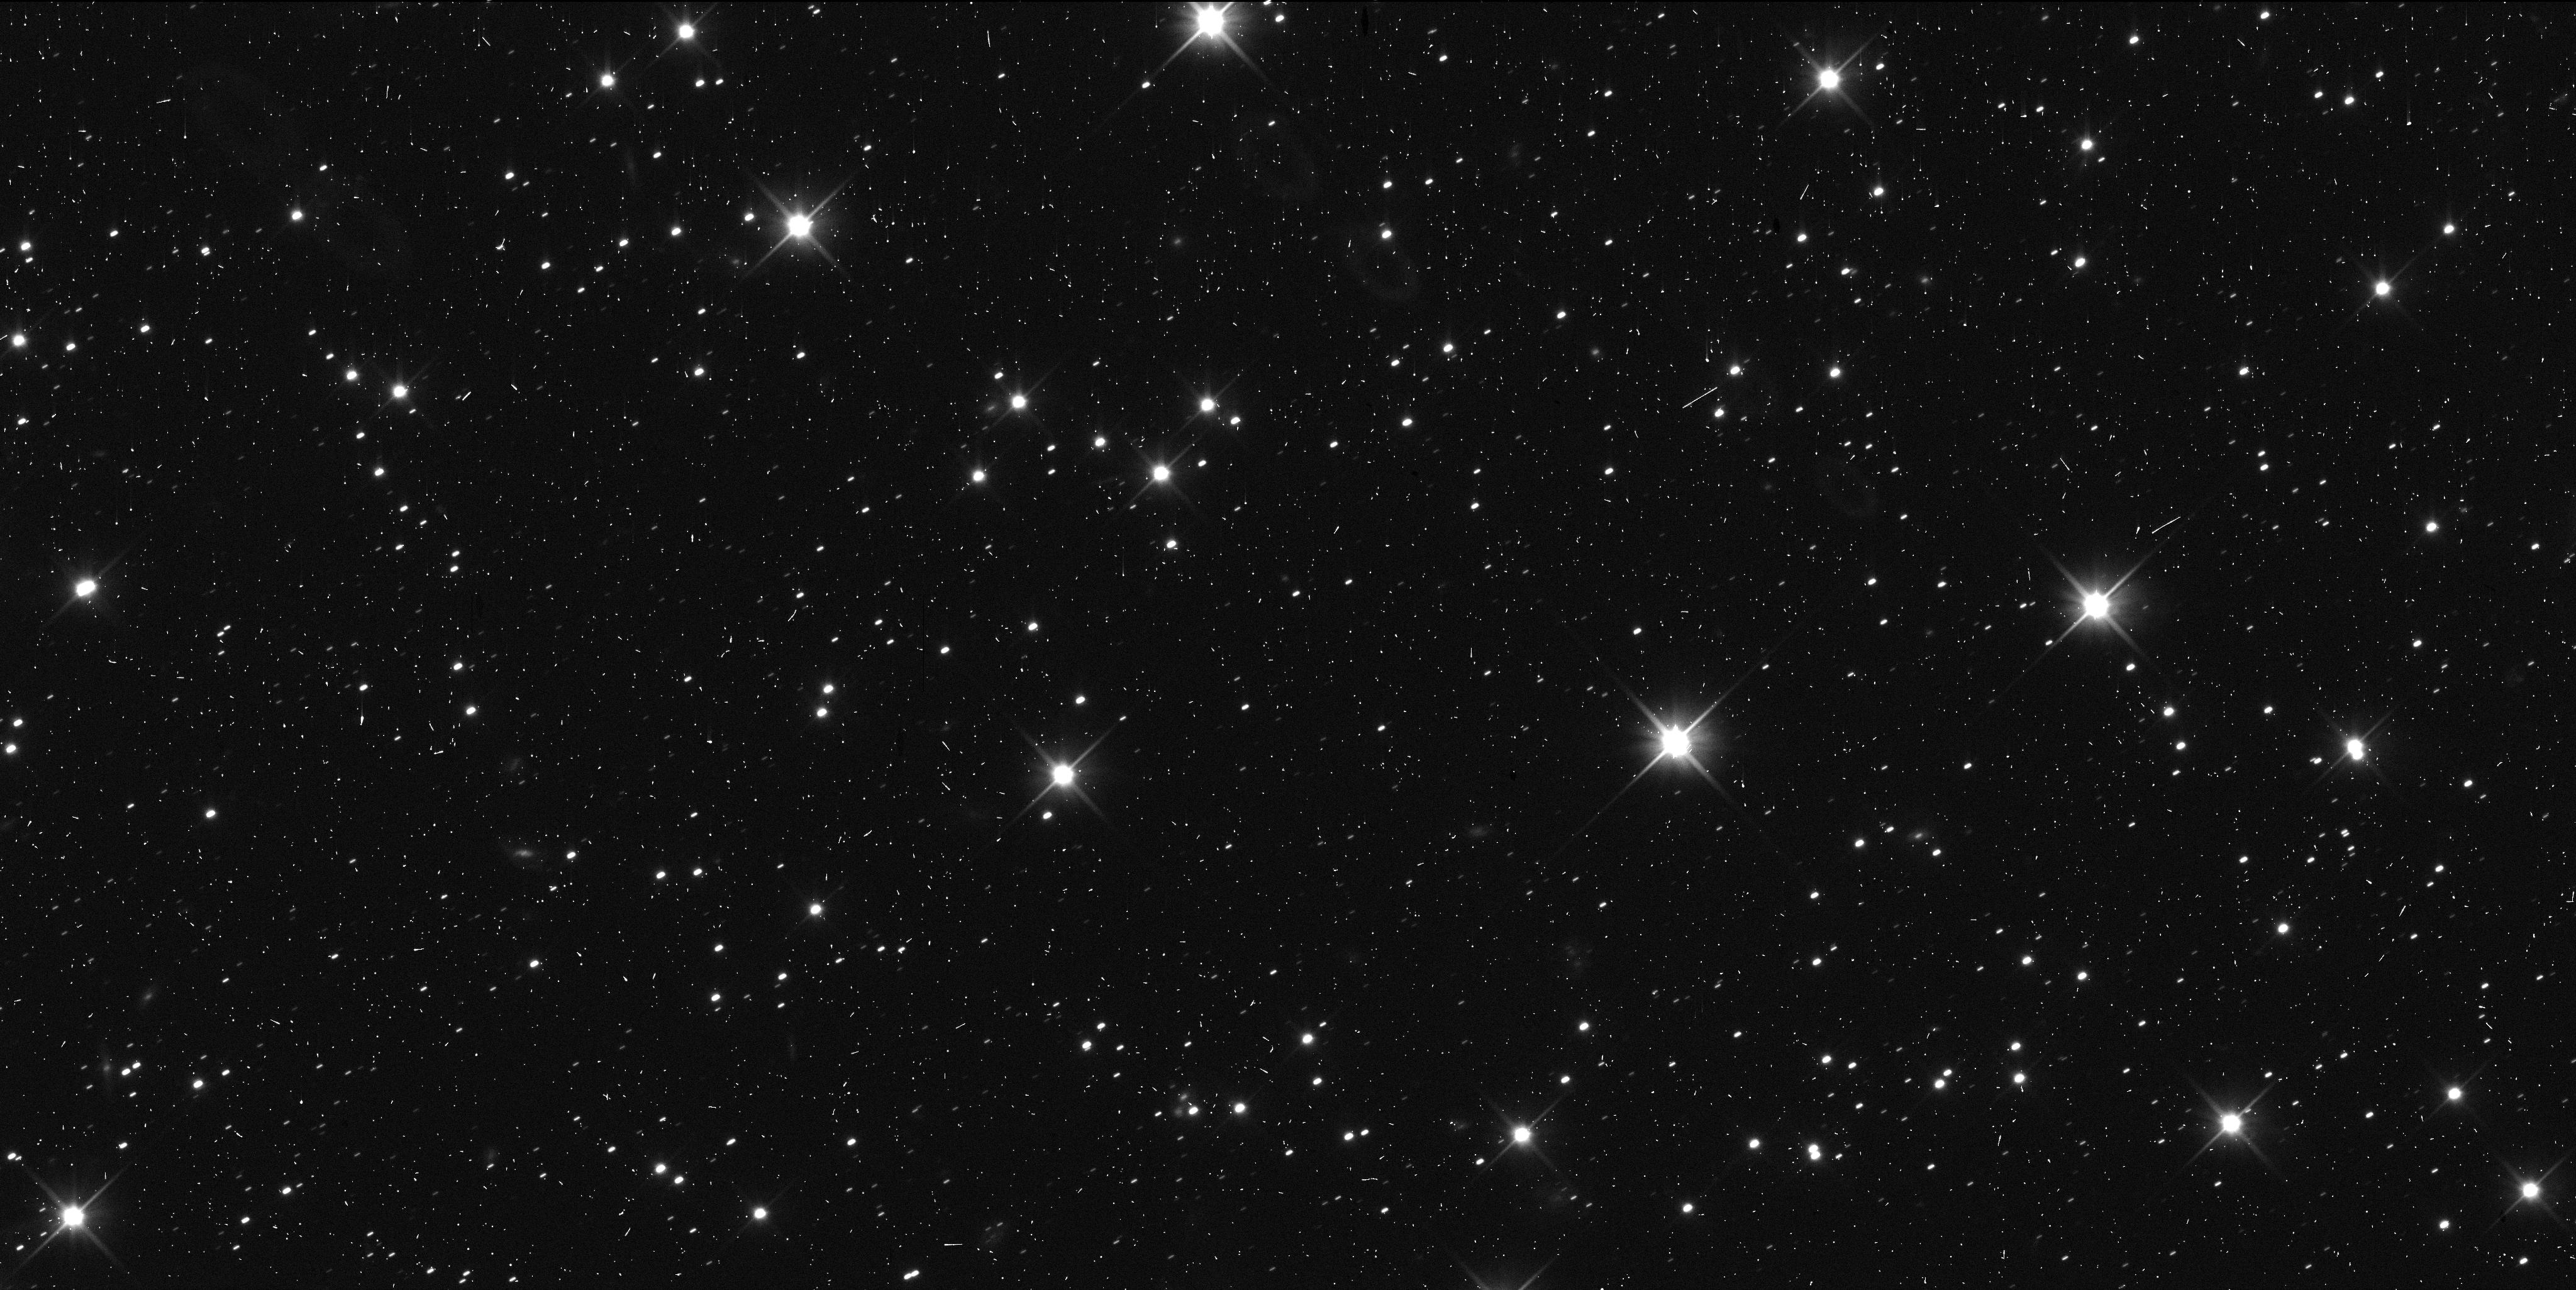
Target: 486958-D
Instrument: WFC3/UVIS
Filter: F350LP
Exposure: 6 min
Observation ID: idoy10kvq

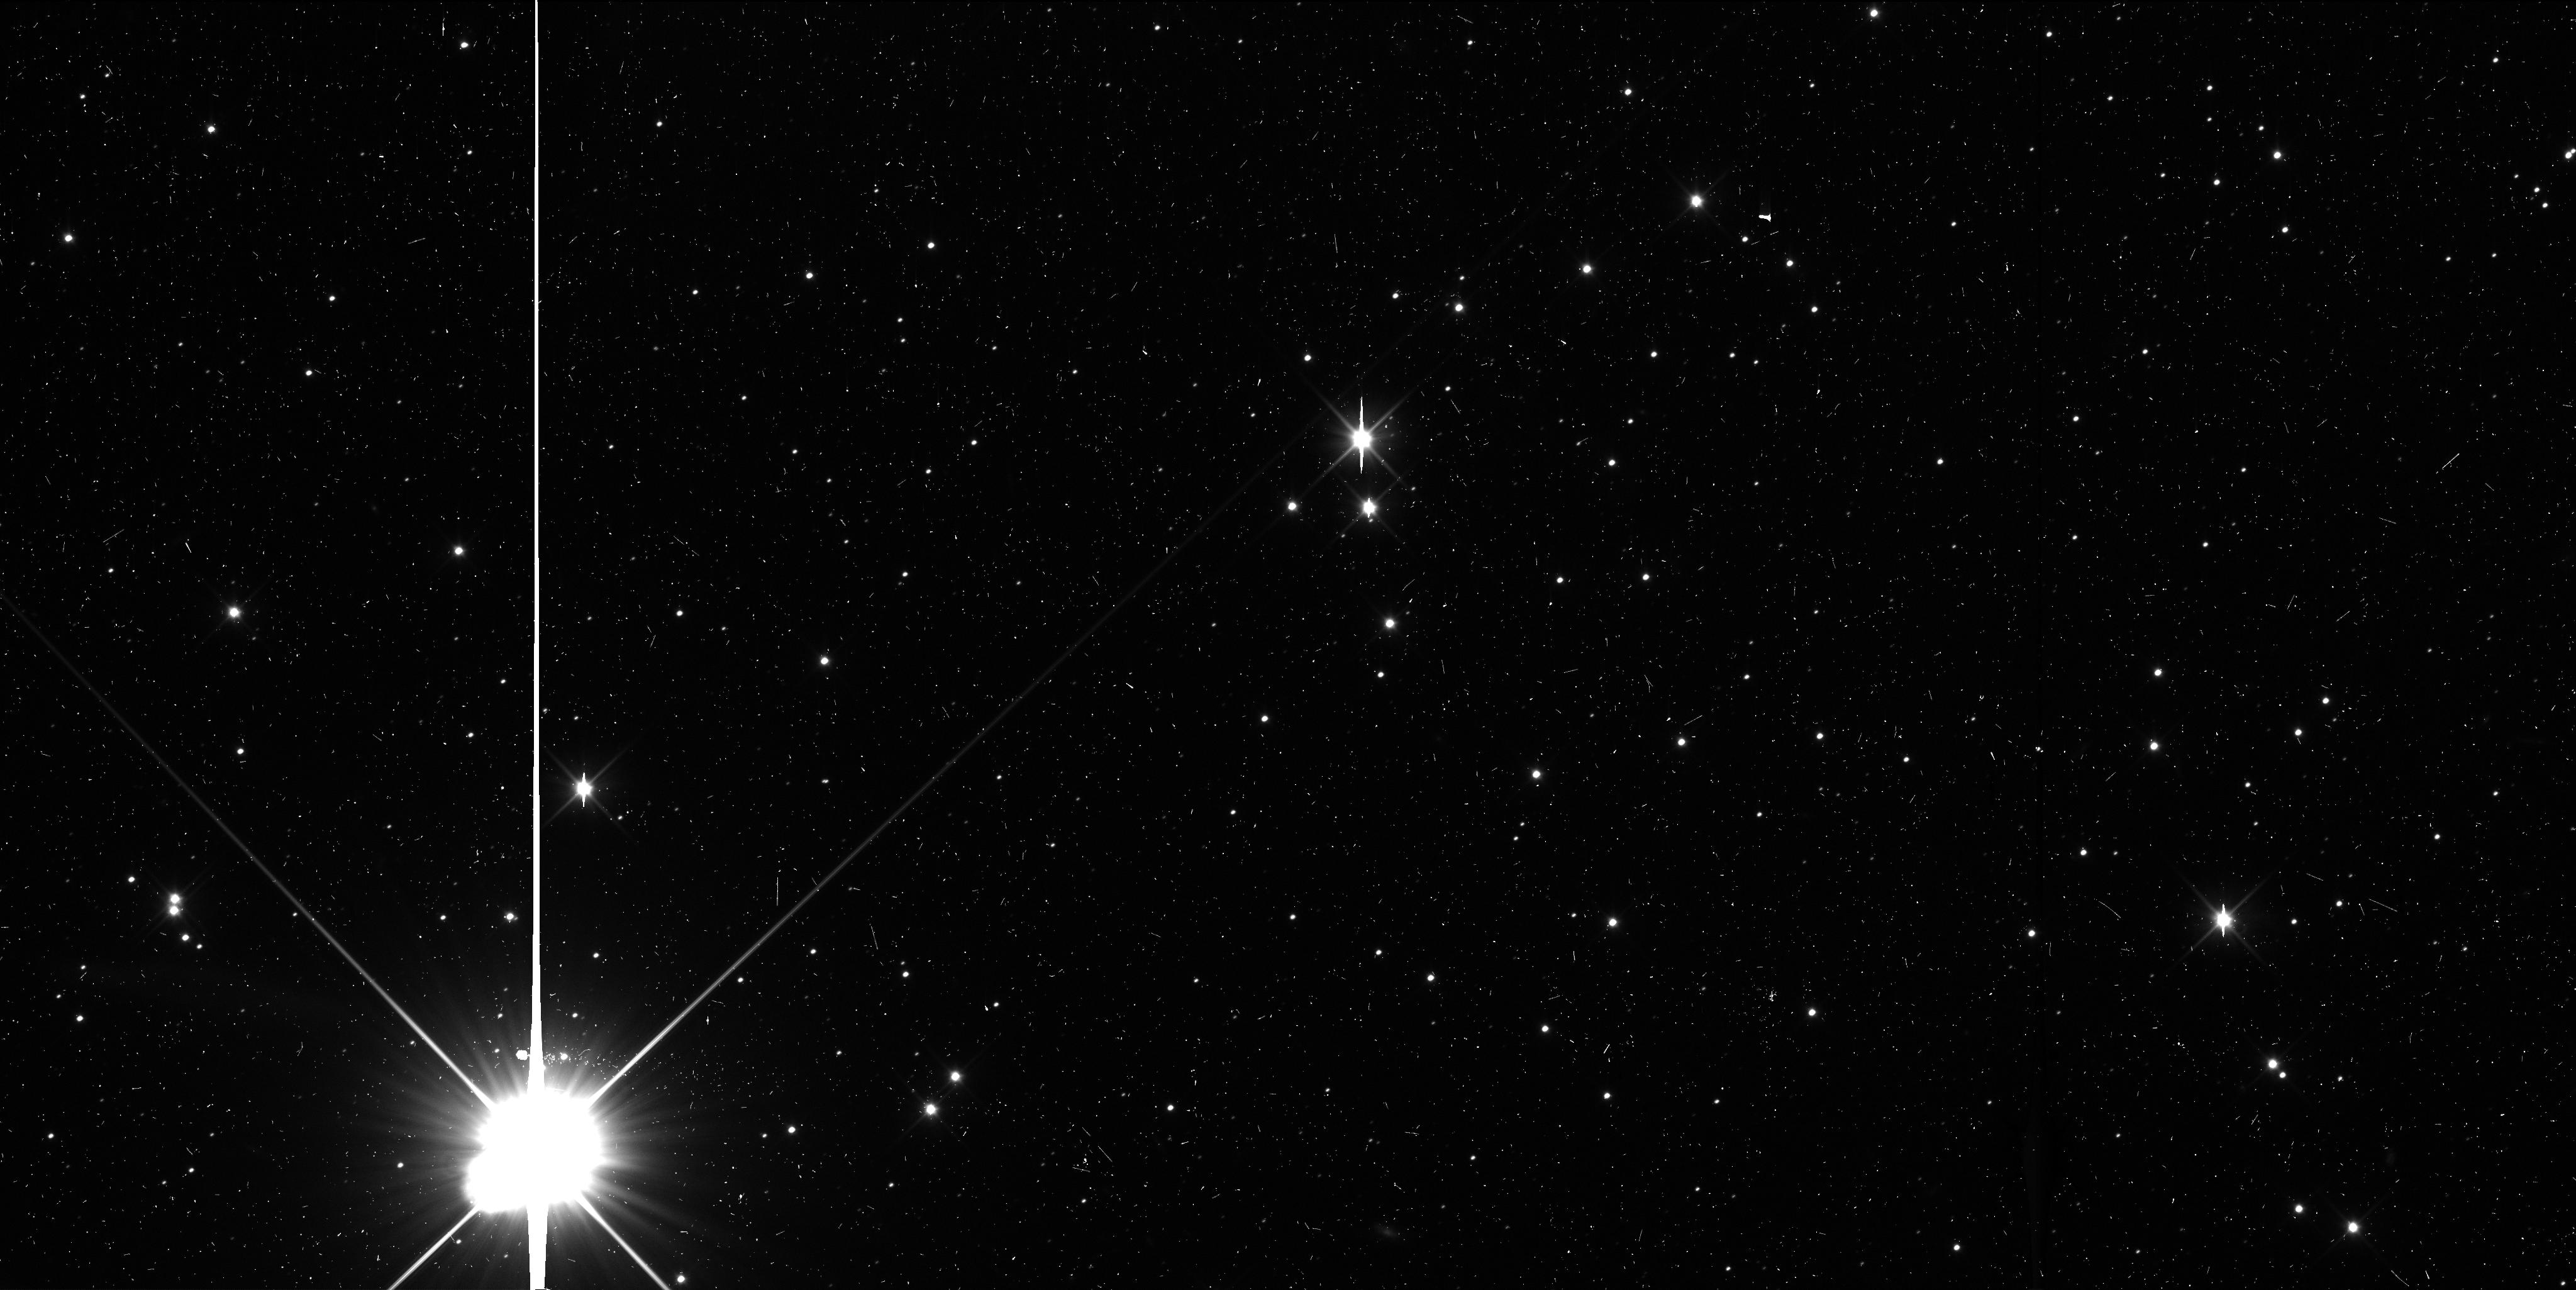
Target: 486958-C
Instrument: WFC3/UVIS
Filter: F350LP
Exposure: 6 min
Observation ID: idoy09jcq

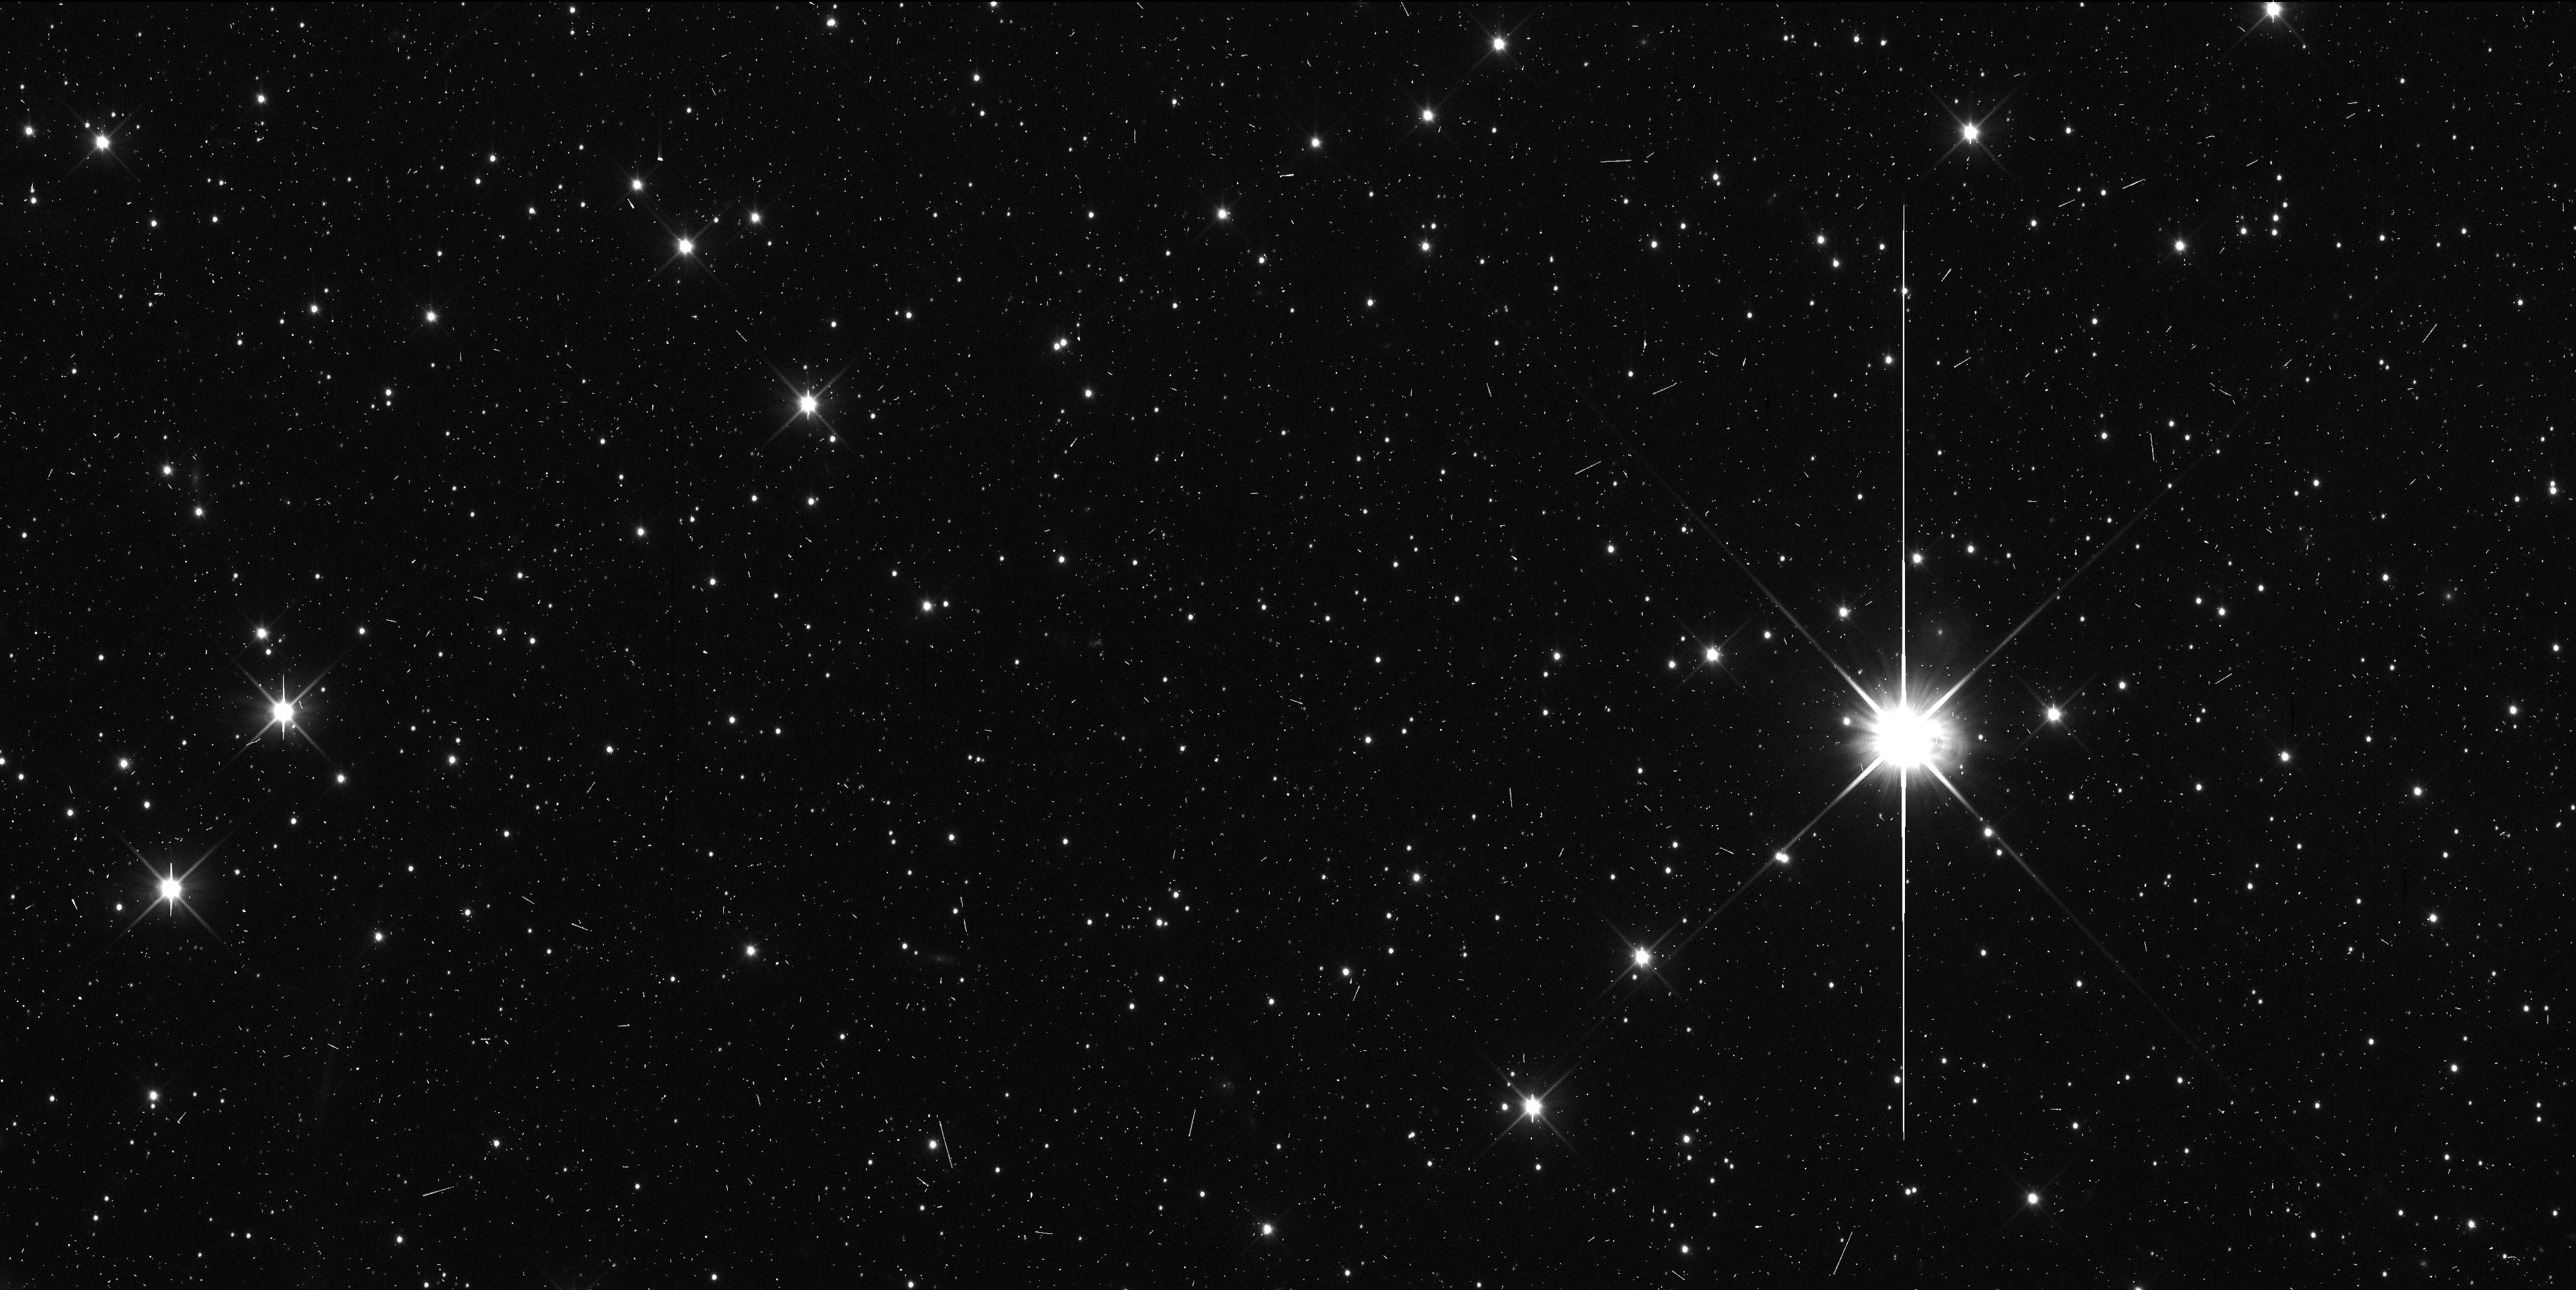
Target: 486958-A
Instrument: WFC3/UVIS
Filter: F350LP
Exposure: 6 min
Observation ID: idoy07ytq

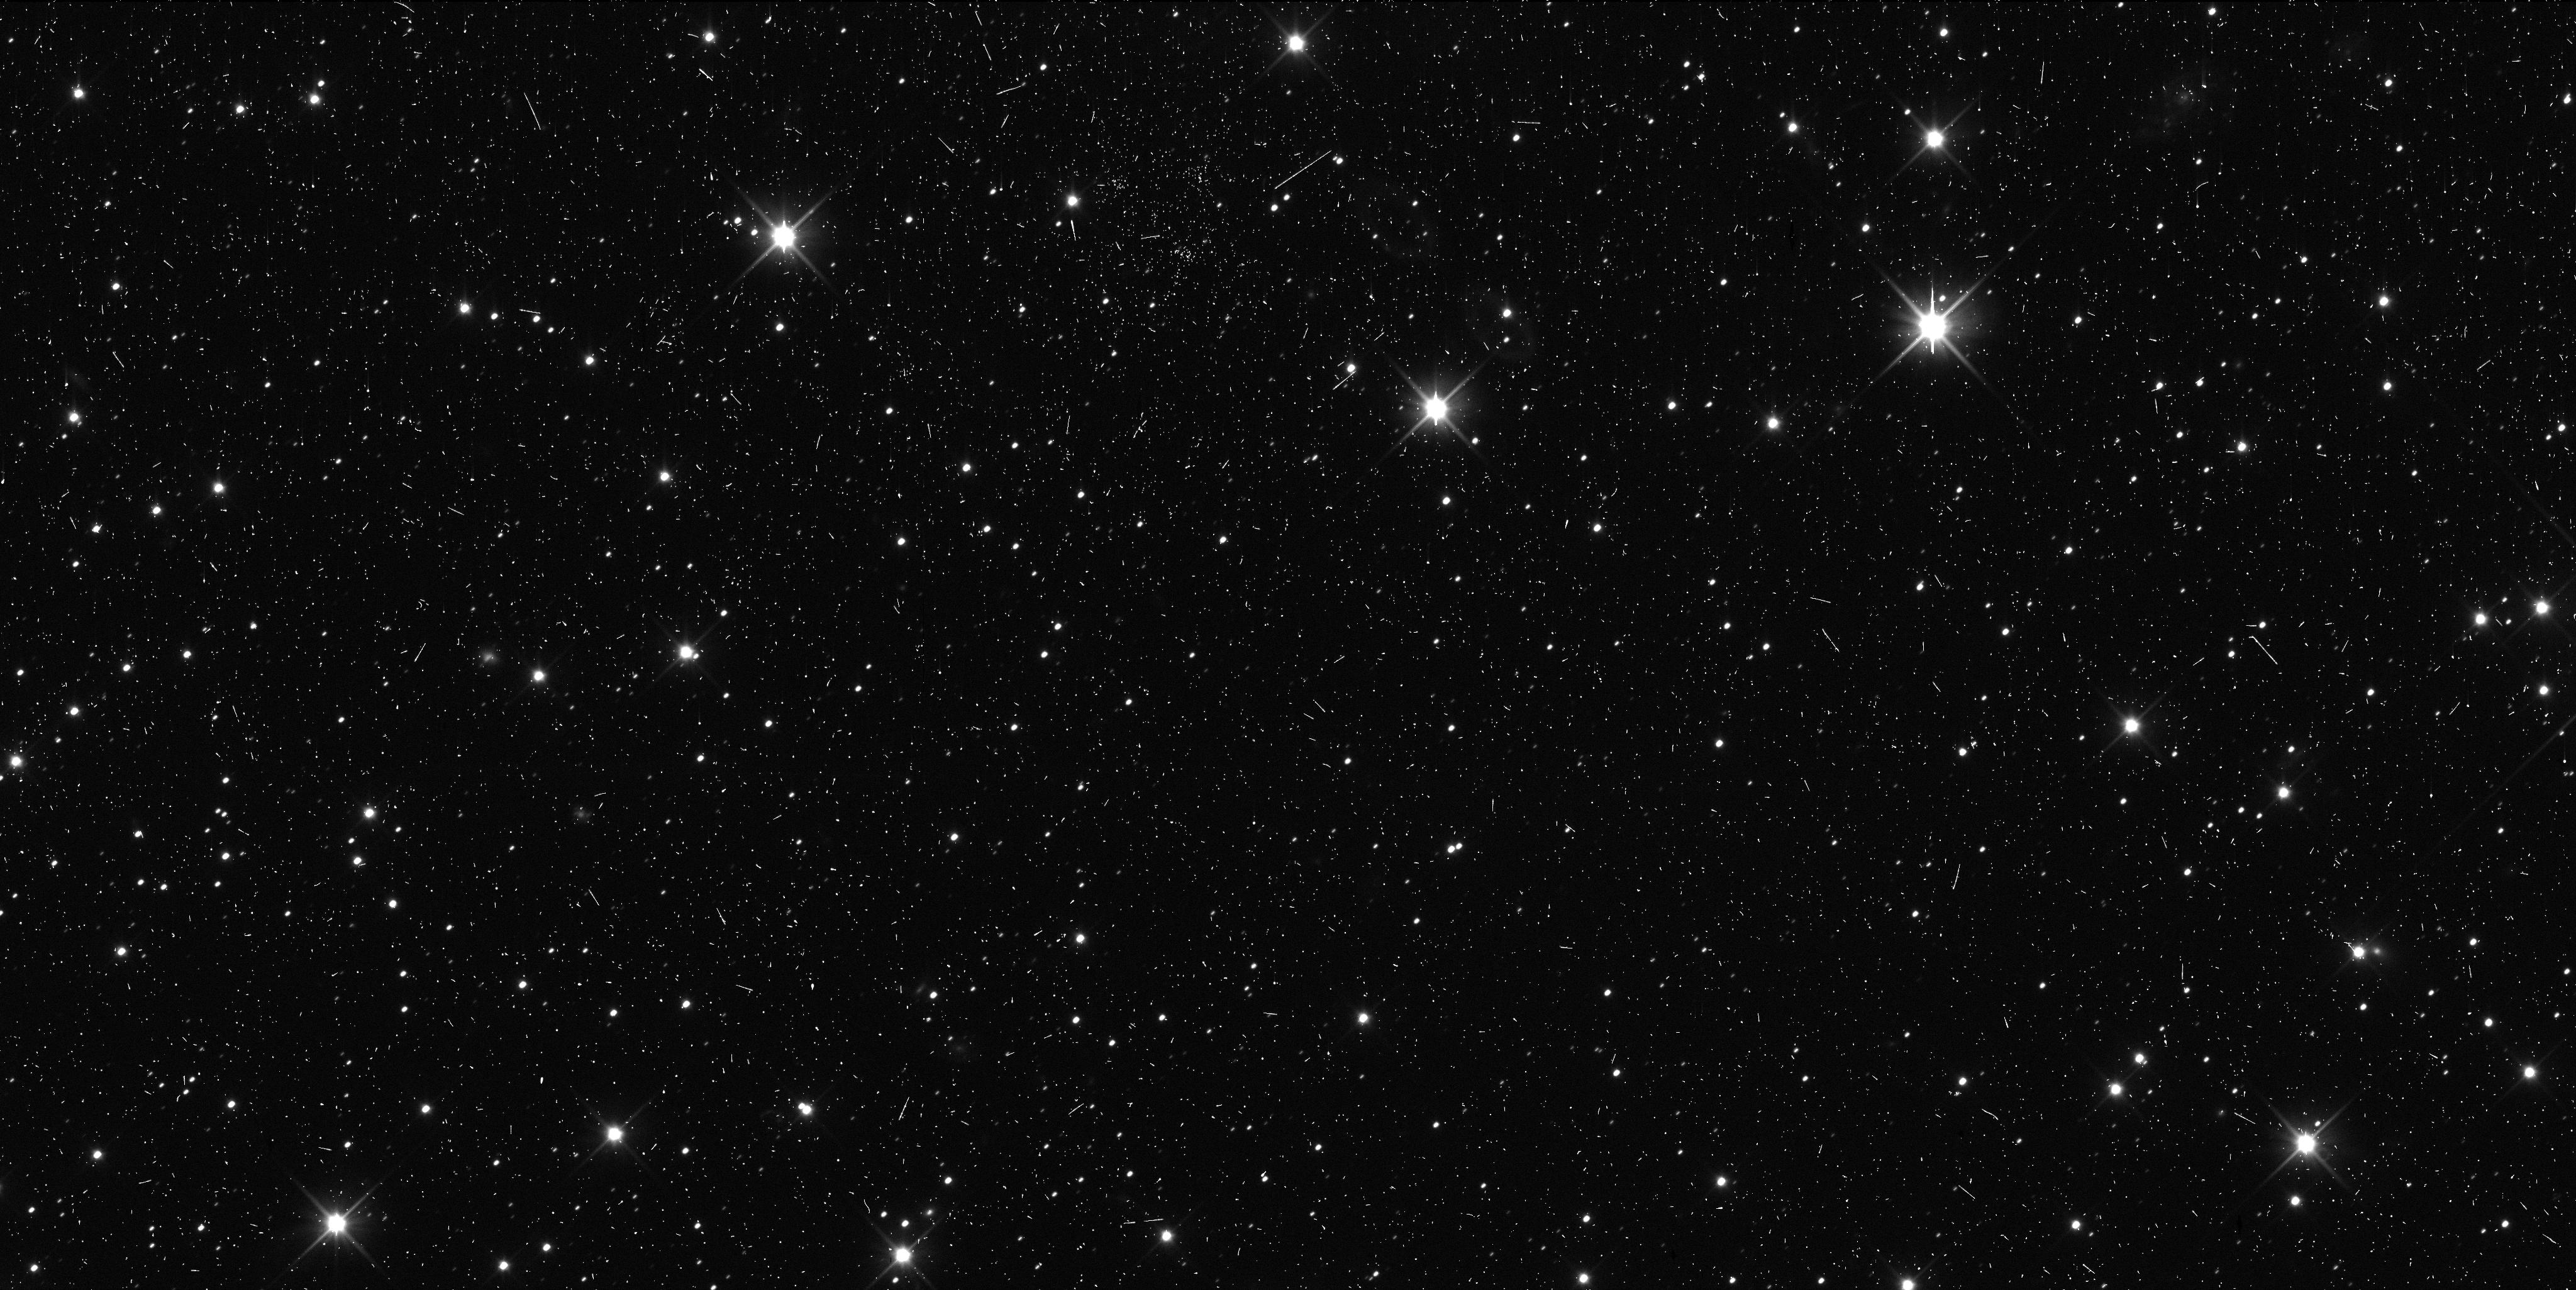
Target: 486958-E
Instrument: WFC3/UVIS
Filter: F350LP
Exposure: 6 min
Observation ID: idoy11f1q

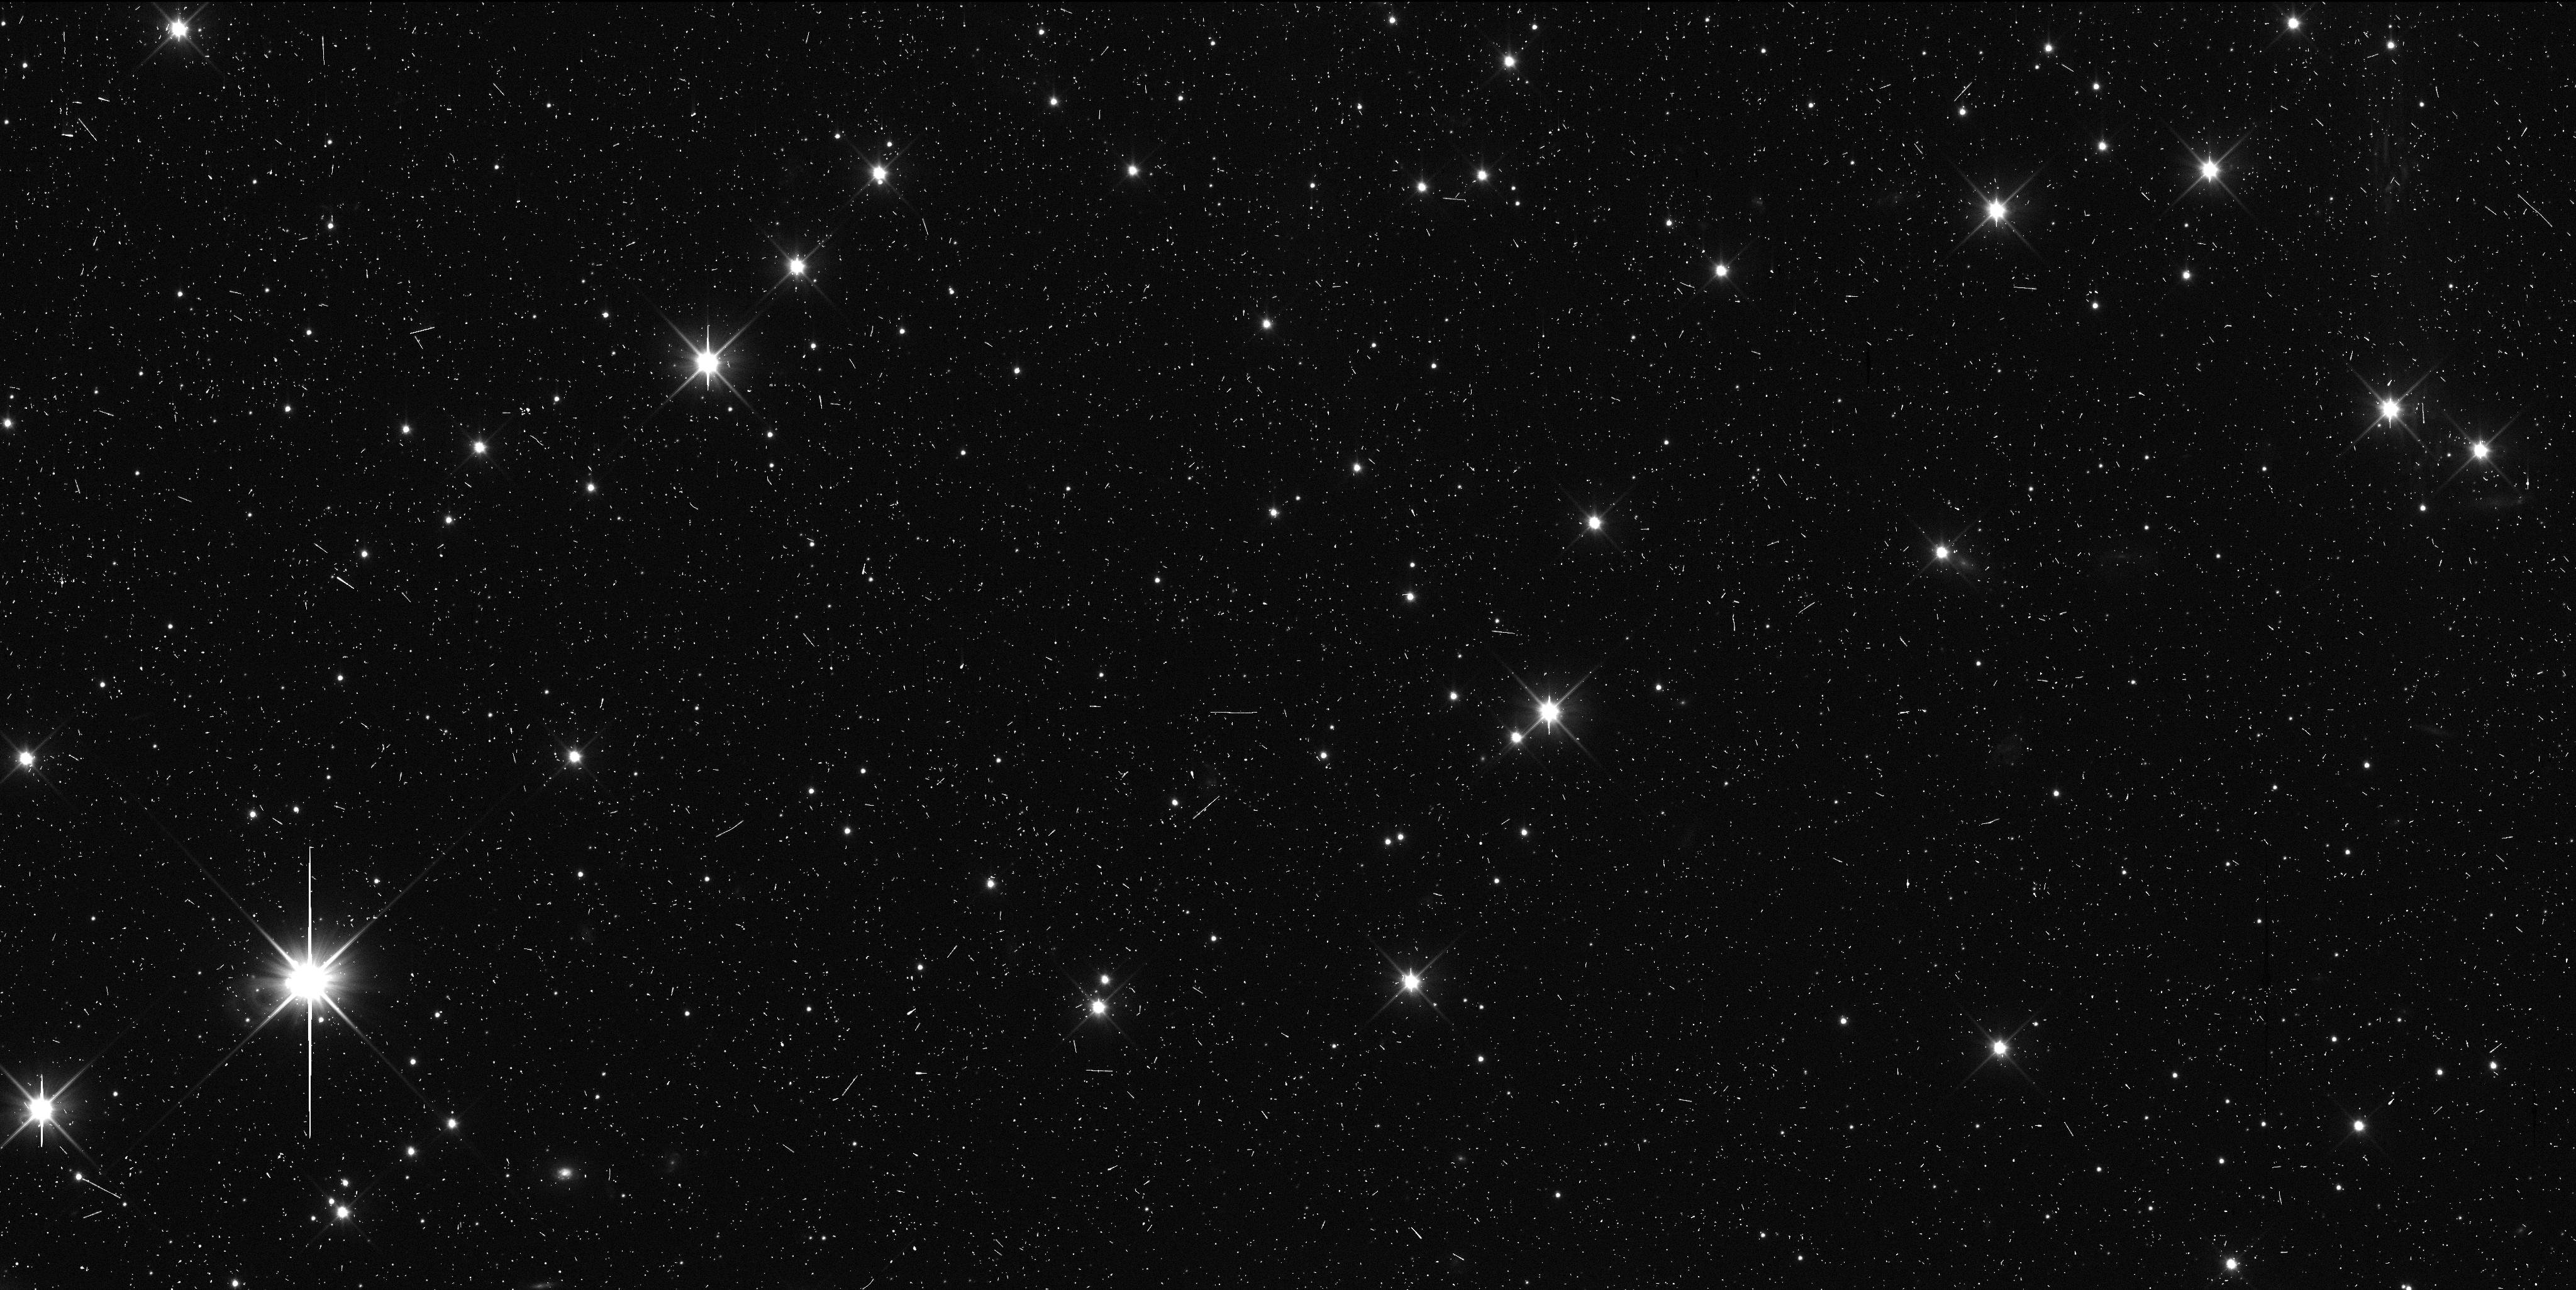
Target: 486958-B
Instrument: WFC3/UVIS
Filter: F350LP
Exposure: 6 min
Observation ID: idoy08ifq

Astrometry of 2014MU69 for New Horizons encounter (PI: Buie, Marc W.)

We propose 12 orbits of time to make high-precision astrometric measurments of the New Horizons extended mission target, (486958) 2014MU69. These observations are in direct support of the navigation of New Horizons leading up to its encounter in Jan 2019. These visits represent an optimized plan for improved orbit estimates that will complete as the target becomes directly observable by New Horizons. This astrometry is a key element leading up to a close investigation of a Cold-Classical Kuiper Belt Object, one of the most primitive members of our solar system.